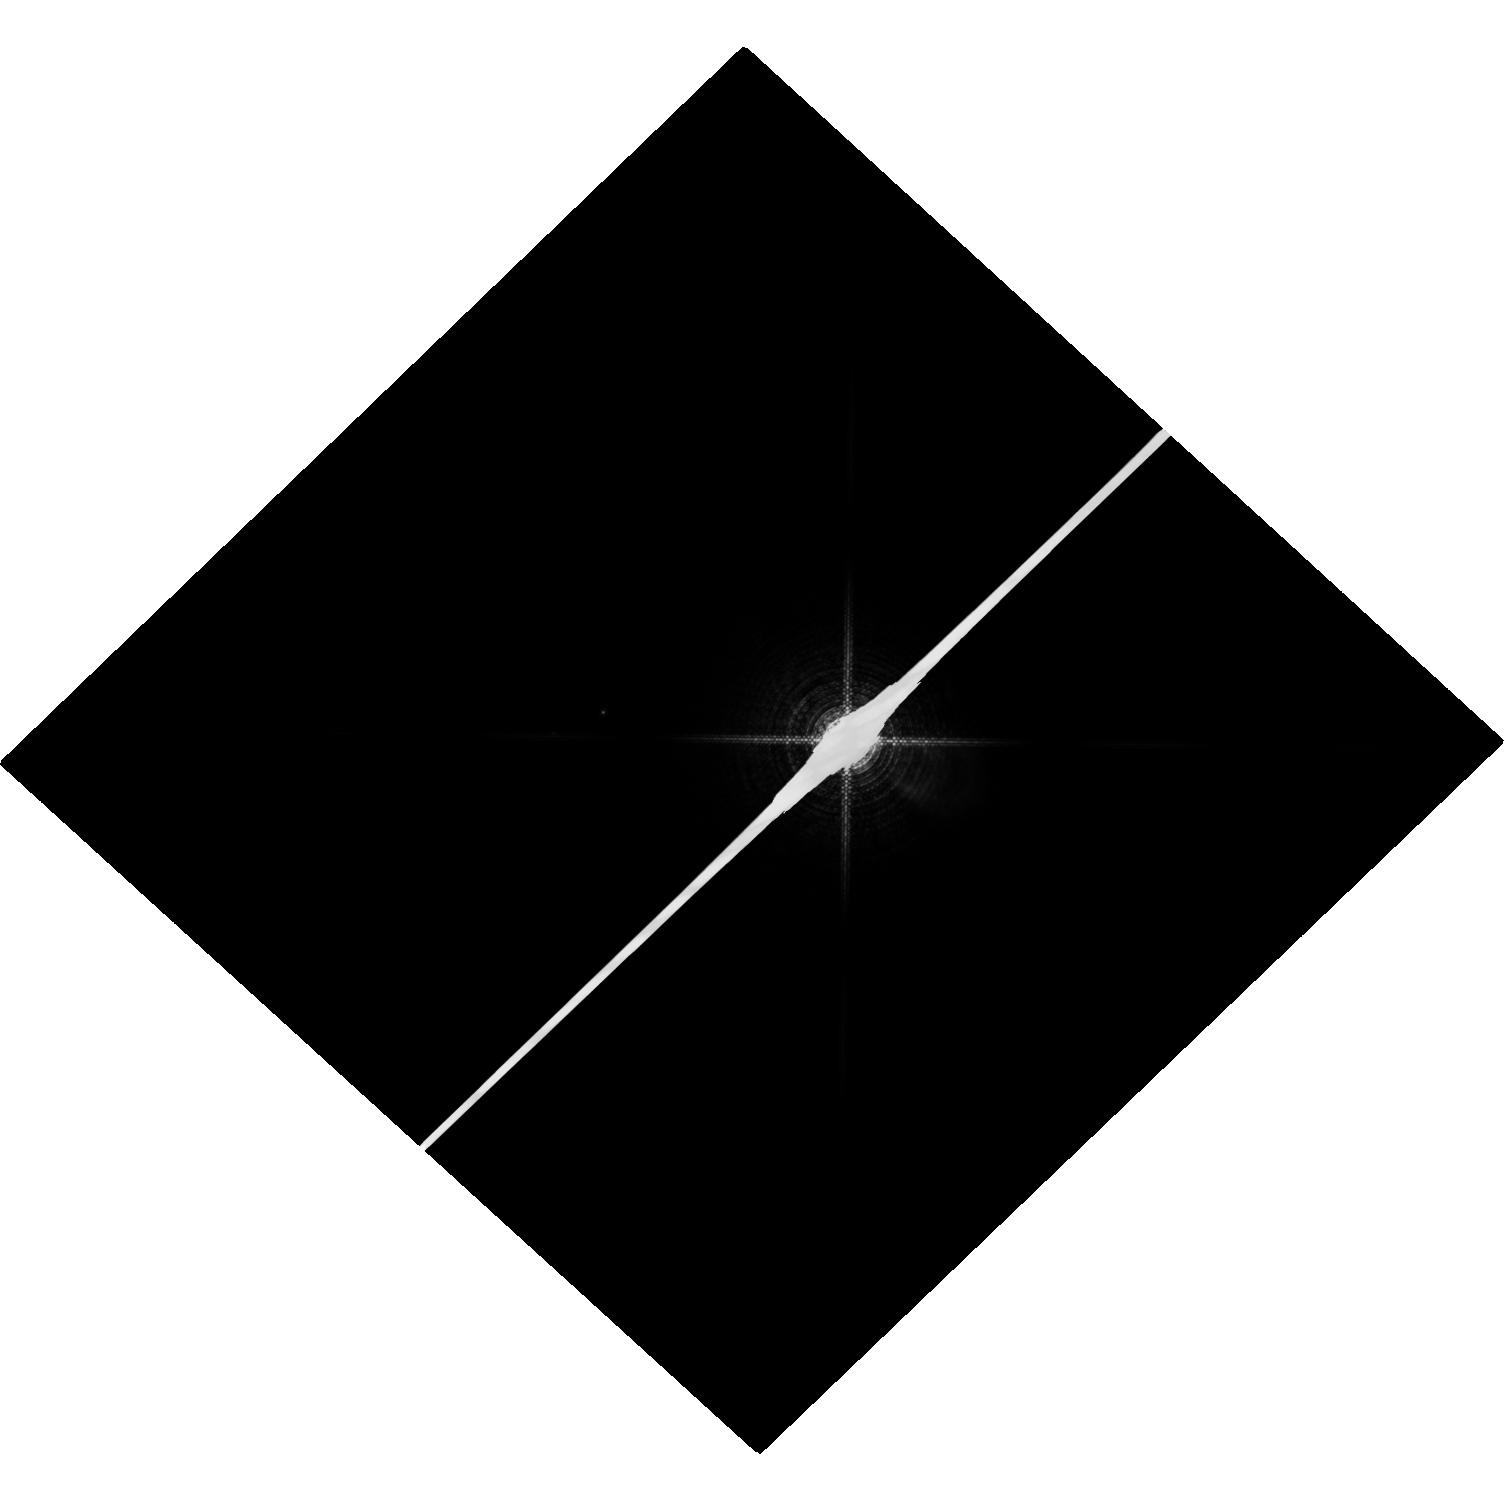
Target: SIRIUS
Instrument: WFC3/UVIS
Filter: F953N
Exposure: 4 min
Observation ID: hst_13062_03_wfc3_uvis_f953n_ic1k03

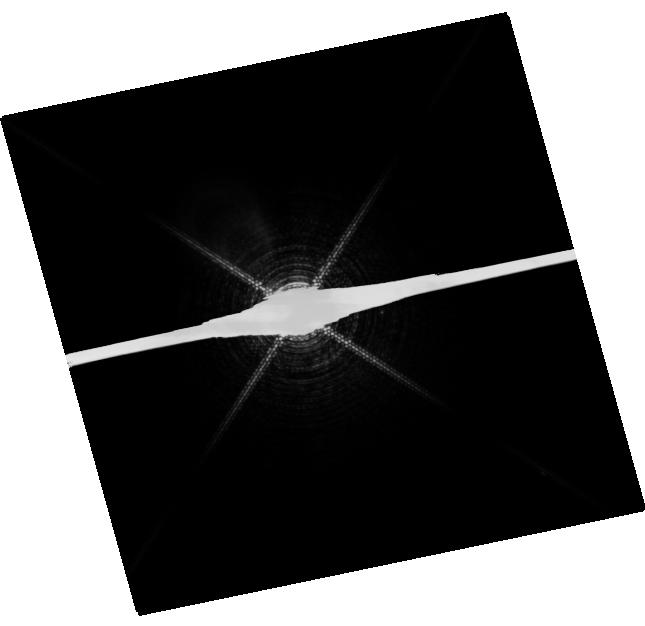
Target: PROCYON
Instrument: WFC3/UVIS
Filter: F953N
Exposure: 20 min
Observation ID: hst_13062_01_wfc3_uvis_f953n_ic1k01

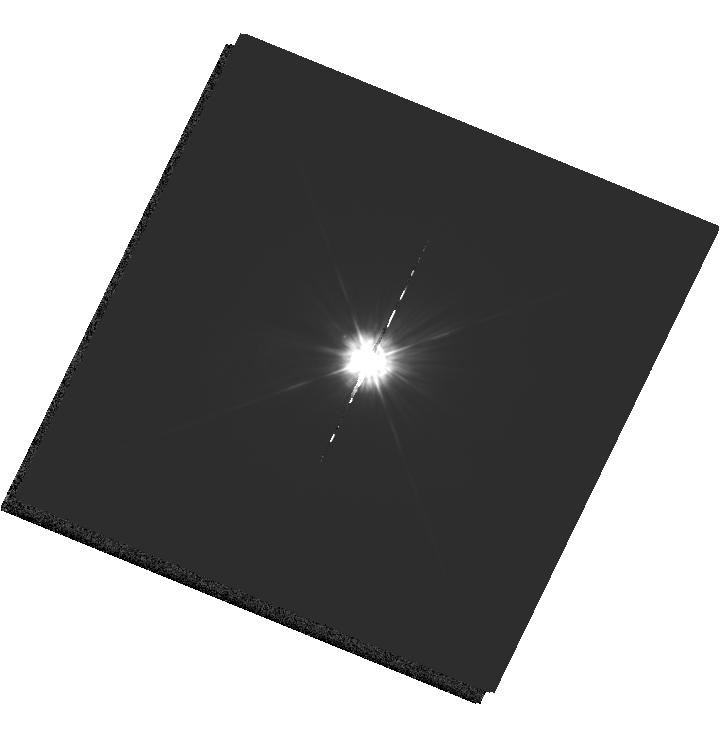
Target: MU-CAS
Instrument: WFC3/UVIS
Filter: F225W
Exposure: 32 min
Observation ID: hst_13062_02_wfc3_uvis_f225w_ic1k02

HST Observations of Astrophysically Important Visual Binaries (PI: Bond, Howard E.)

We propose to continue three long-term programs. All three consist of astrometry of close visual binaries, with the primary goal of determining dynamical masses for 3 important main-sequence stars and 6 white dwarfs (WDs). A secondary aim is to set limits on third bodies in the systems down to planetary mass. Since all 3 programs needed to be proposed for Cycle 18 continuation, we are simplifying the review process by combining them into a single proposal. Three of our 5 targets are naked-eye stars with much fainter companions that are very difficult to image from the ground. Our other 2 targets are double WDs, whose small separations and faintness likewise make them difficult to measure using ground-based techniques. The bright stars, to be imaged with WFC3, are: (1) Procyon (P = 40.9 yr), for which our first HST images yielded an accurate angular separation of the bright F star and its much fainter WD companion. Combined with ground-based astrometry of the bright star, our observation significantly revised downward the derived masses, and brought Procyon A into much better agreement with theoretical evolutionary masses. With the continued monitoring proposed here, we will obtain masses to an accuracy of better than 1%, providing a testbed for theories of both Sun-like stars and WDs. (2) Sirius (P = 50.1 yr), an A-type star also having a faint WD companion, Sirius B, the nearest and brightest of all WDs. (3) Mu Cas (P = 21.0 yr), a nearby metal-deficient G dwarf for which accurate masses will lead to the stars' helium contents, with cosmological implications. The faint double WDs, to be observed with FGS, are: (1) G 107-70 (P = 18.8 yr), and (2) WD 1818+126 (P = 12.7 yr). Our astrometry of these systems will add 4 accurate masses to the handful of WD masses that are directly known from dynamical measurements. The FGS measurements will also provide precise parallaxes for the systems, a necessary ingredient in the mass determinations.